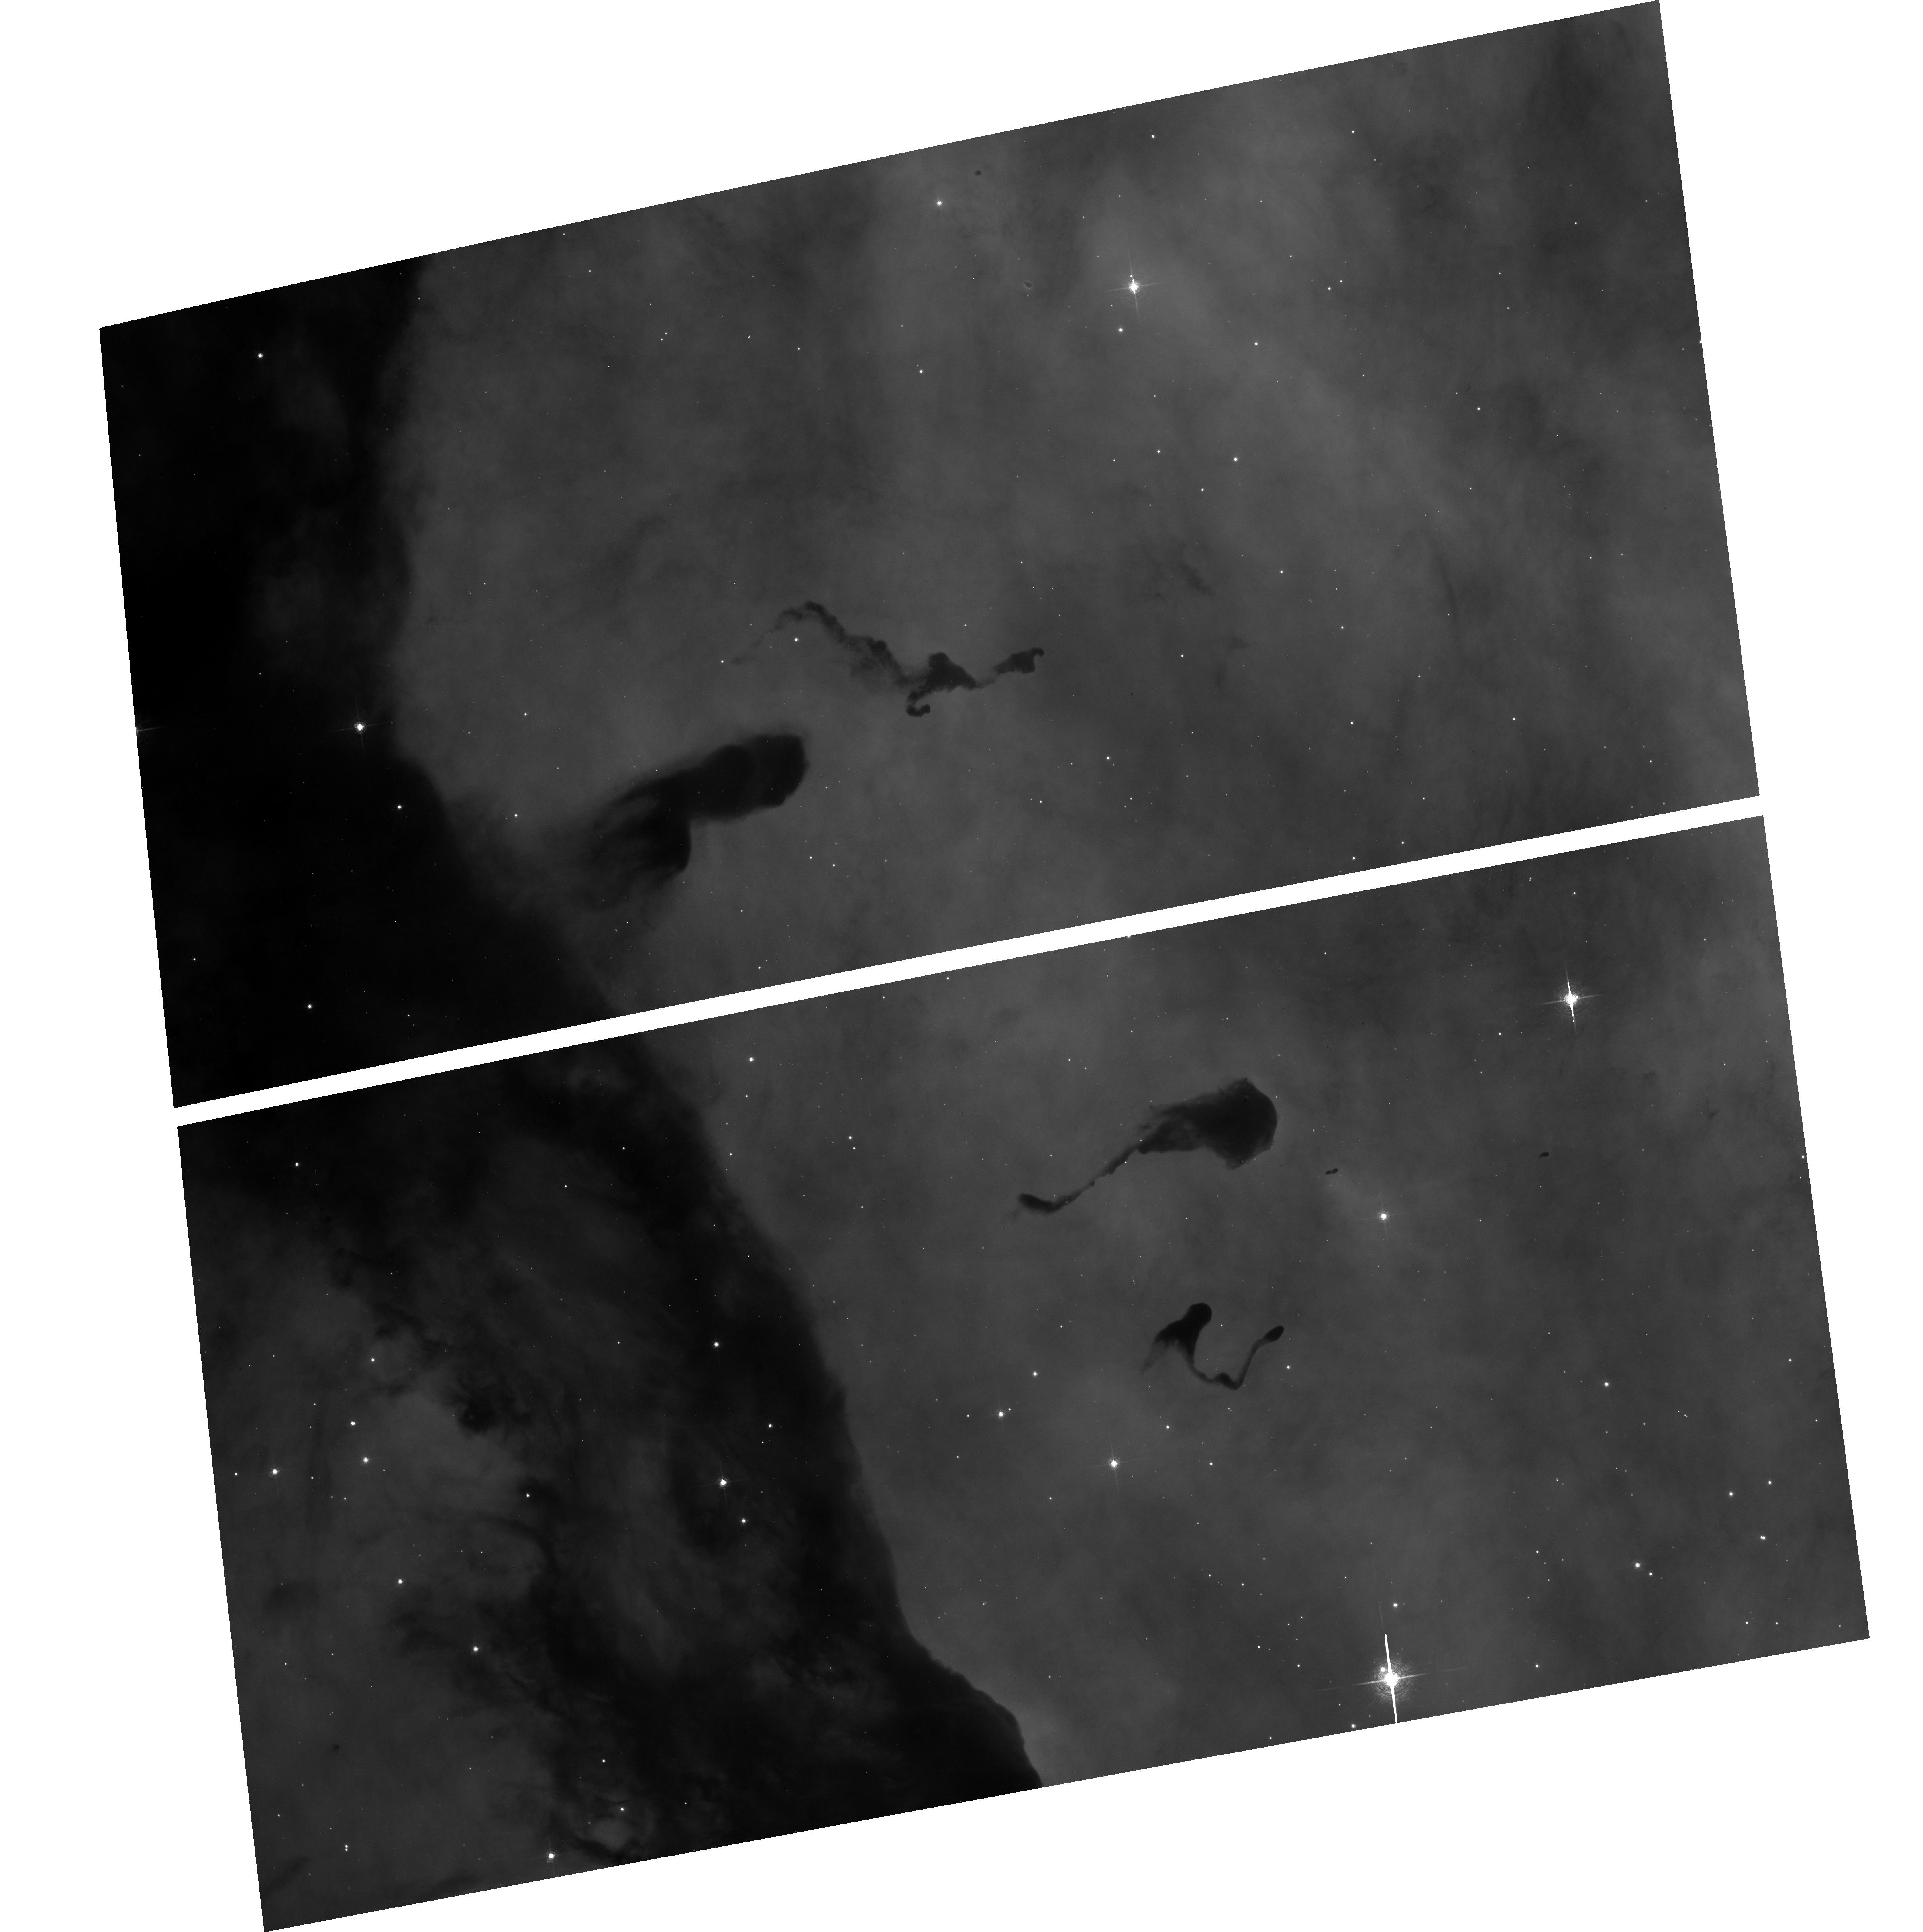
Target: N3372-POS20
Instrument: ACS/WFC
Filter: F658N
Exposure: 15 min
Observation ID: hst_13791_a2_acs_wfc_f658n_jcn0a2

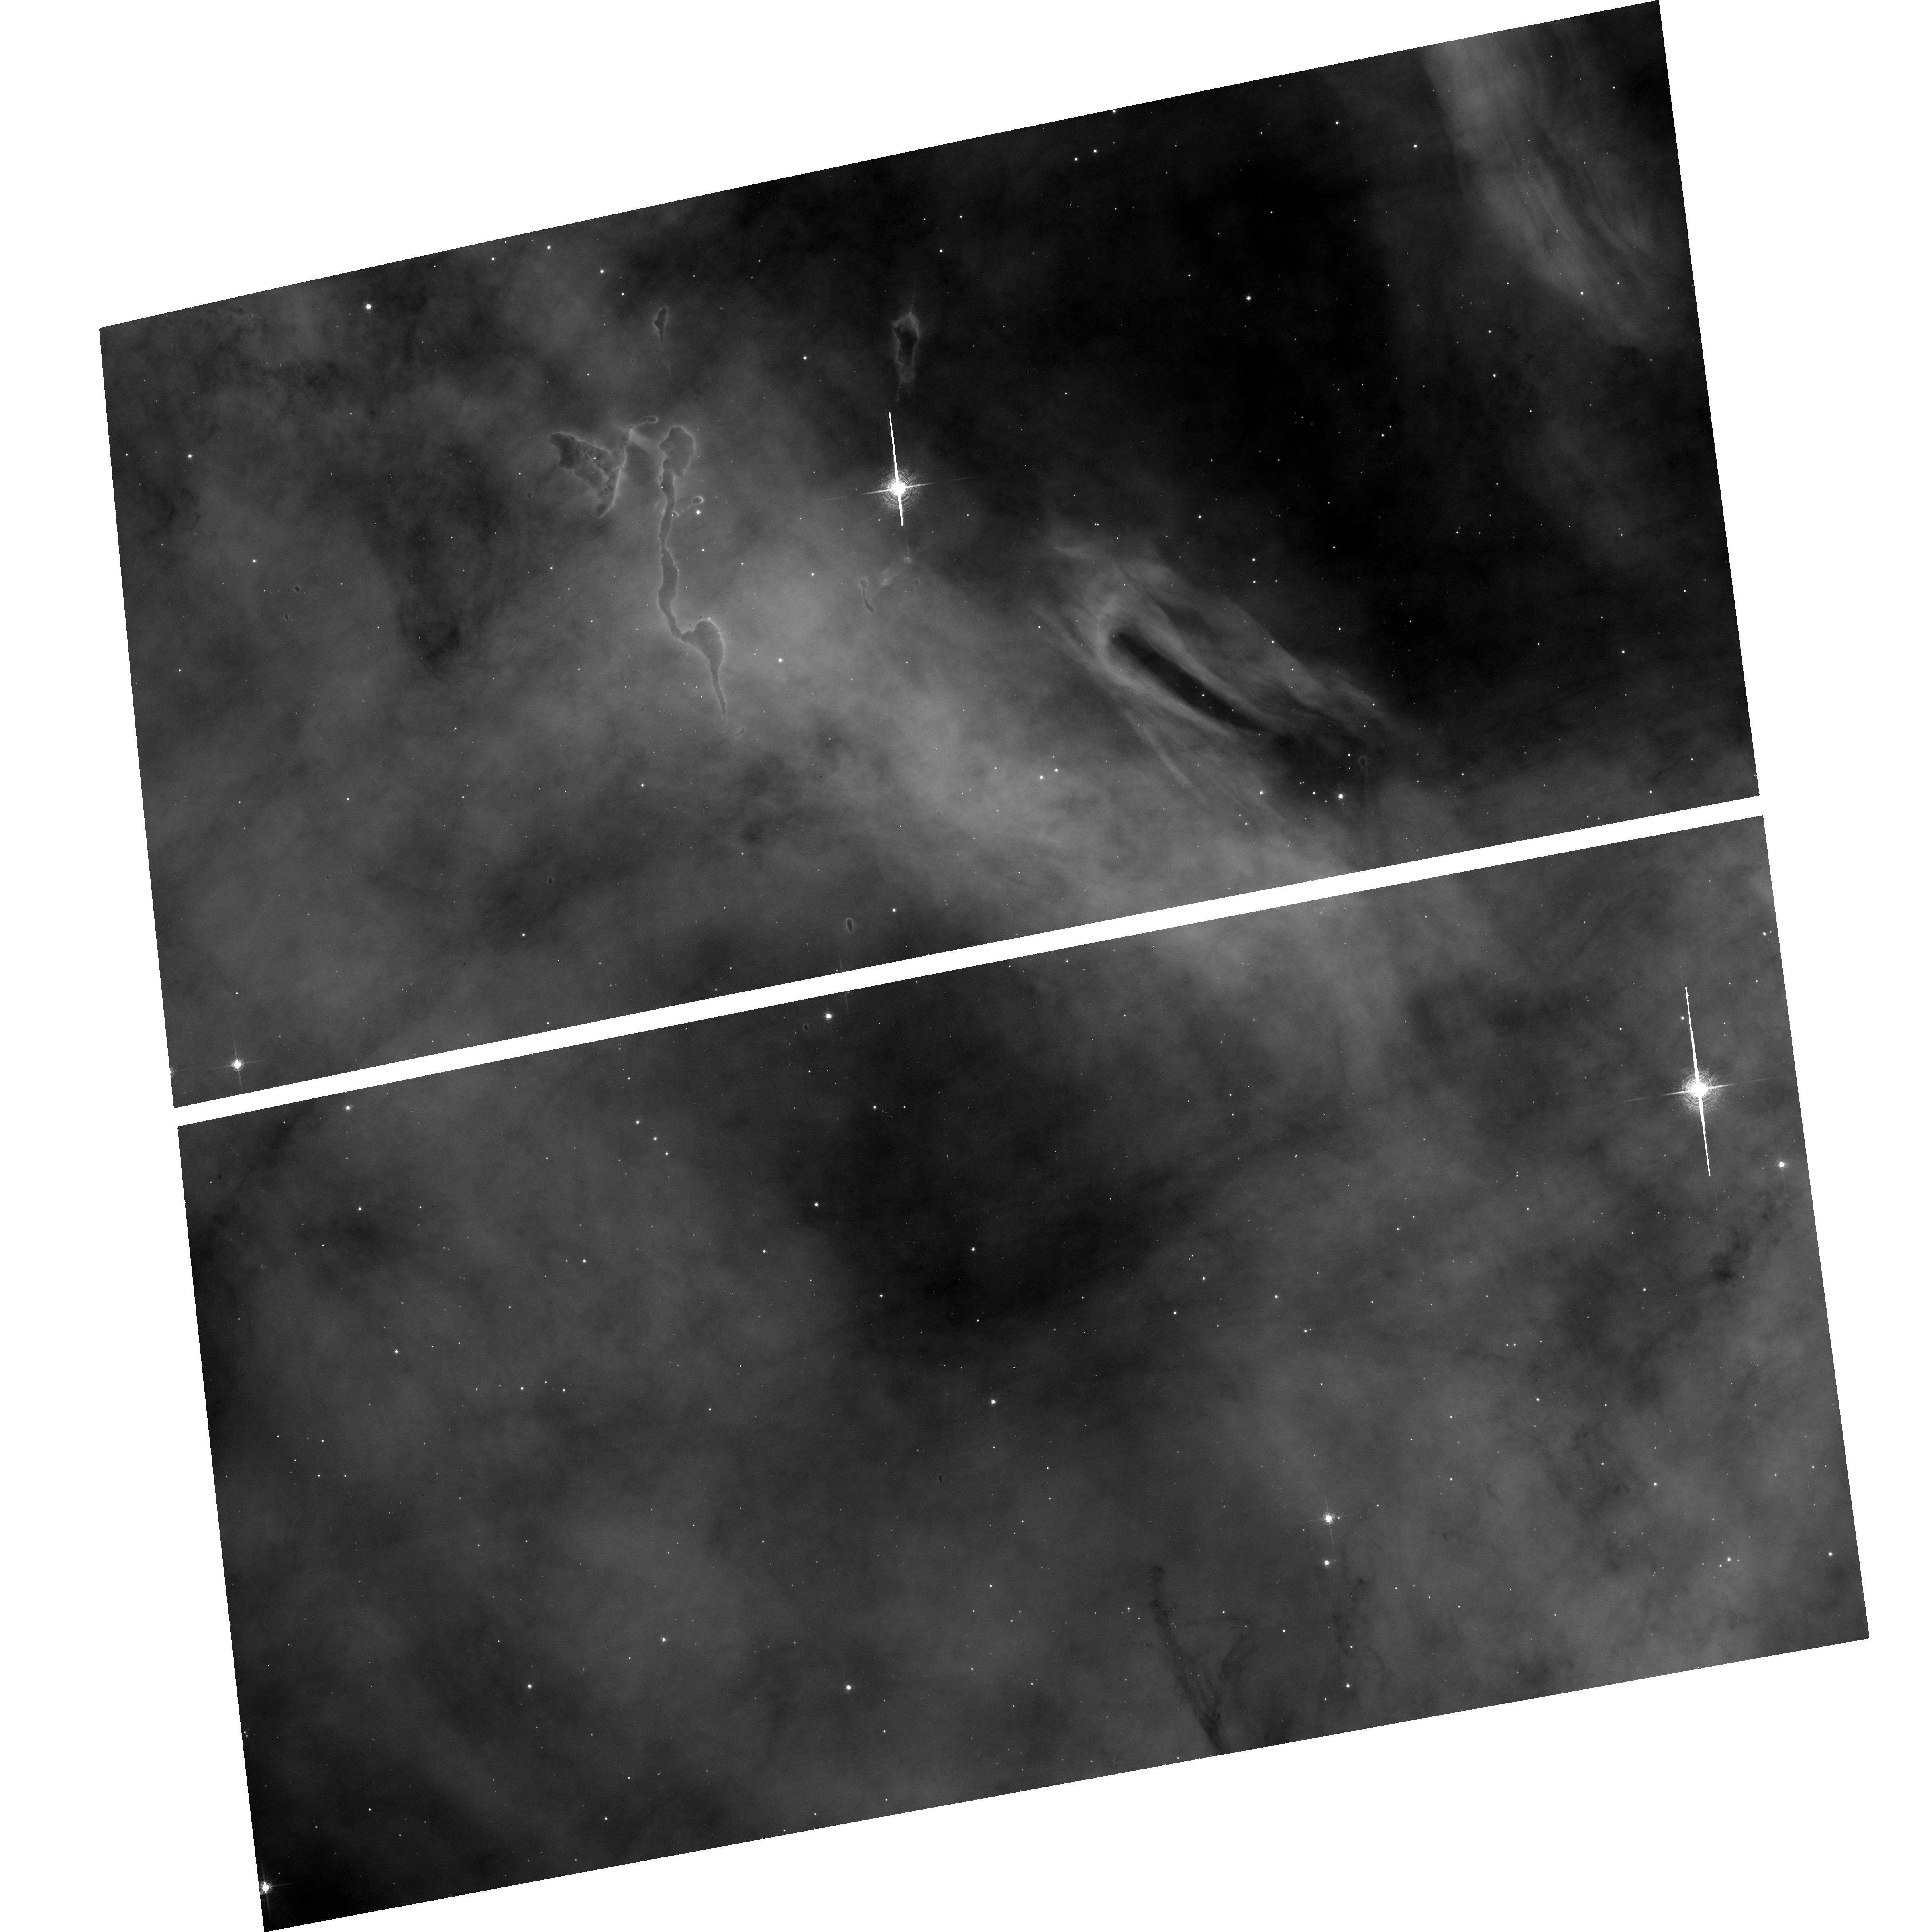
Target: N3372-POS22
Instrument: ACS/WFC
Filter: F658N
Exposure: 19 min
Observation ID: hst_13791_a4_acs_wfc_f658n_jcn0a4

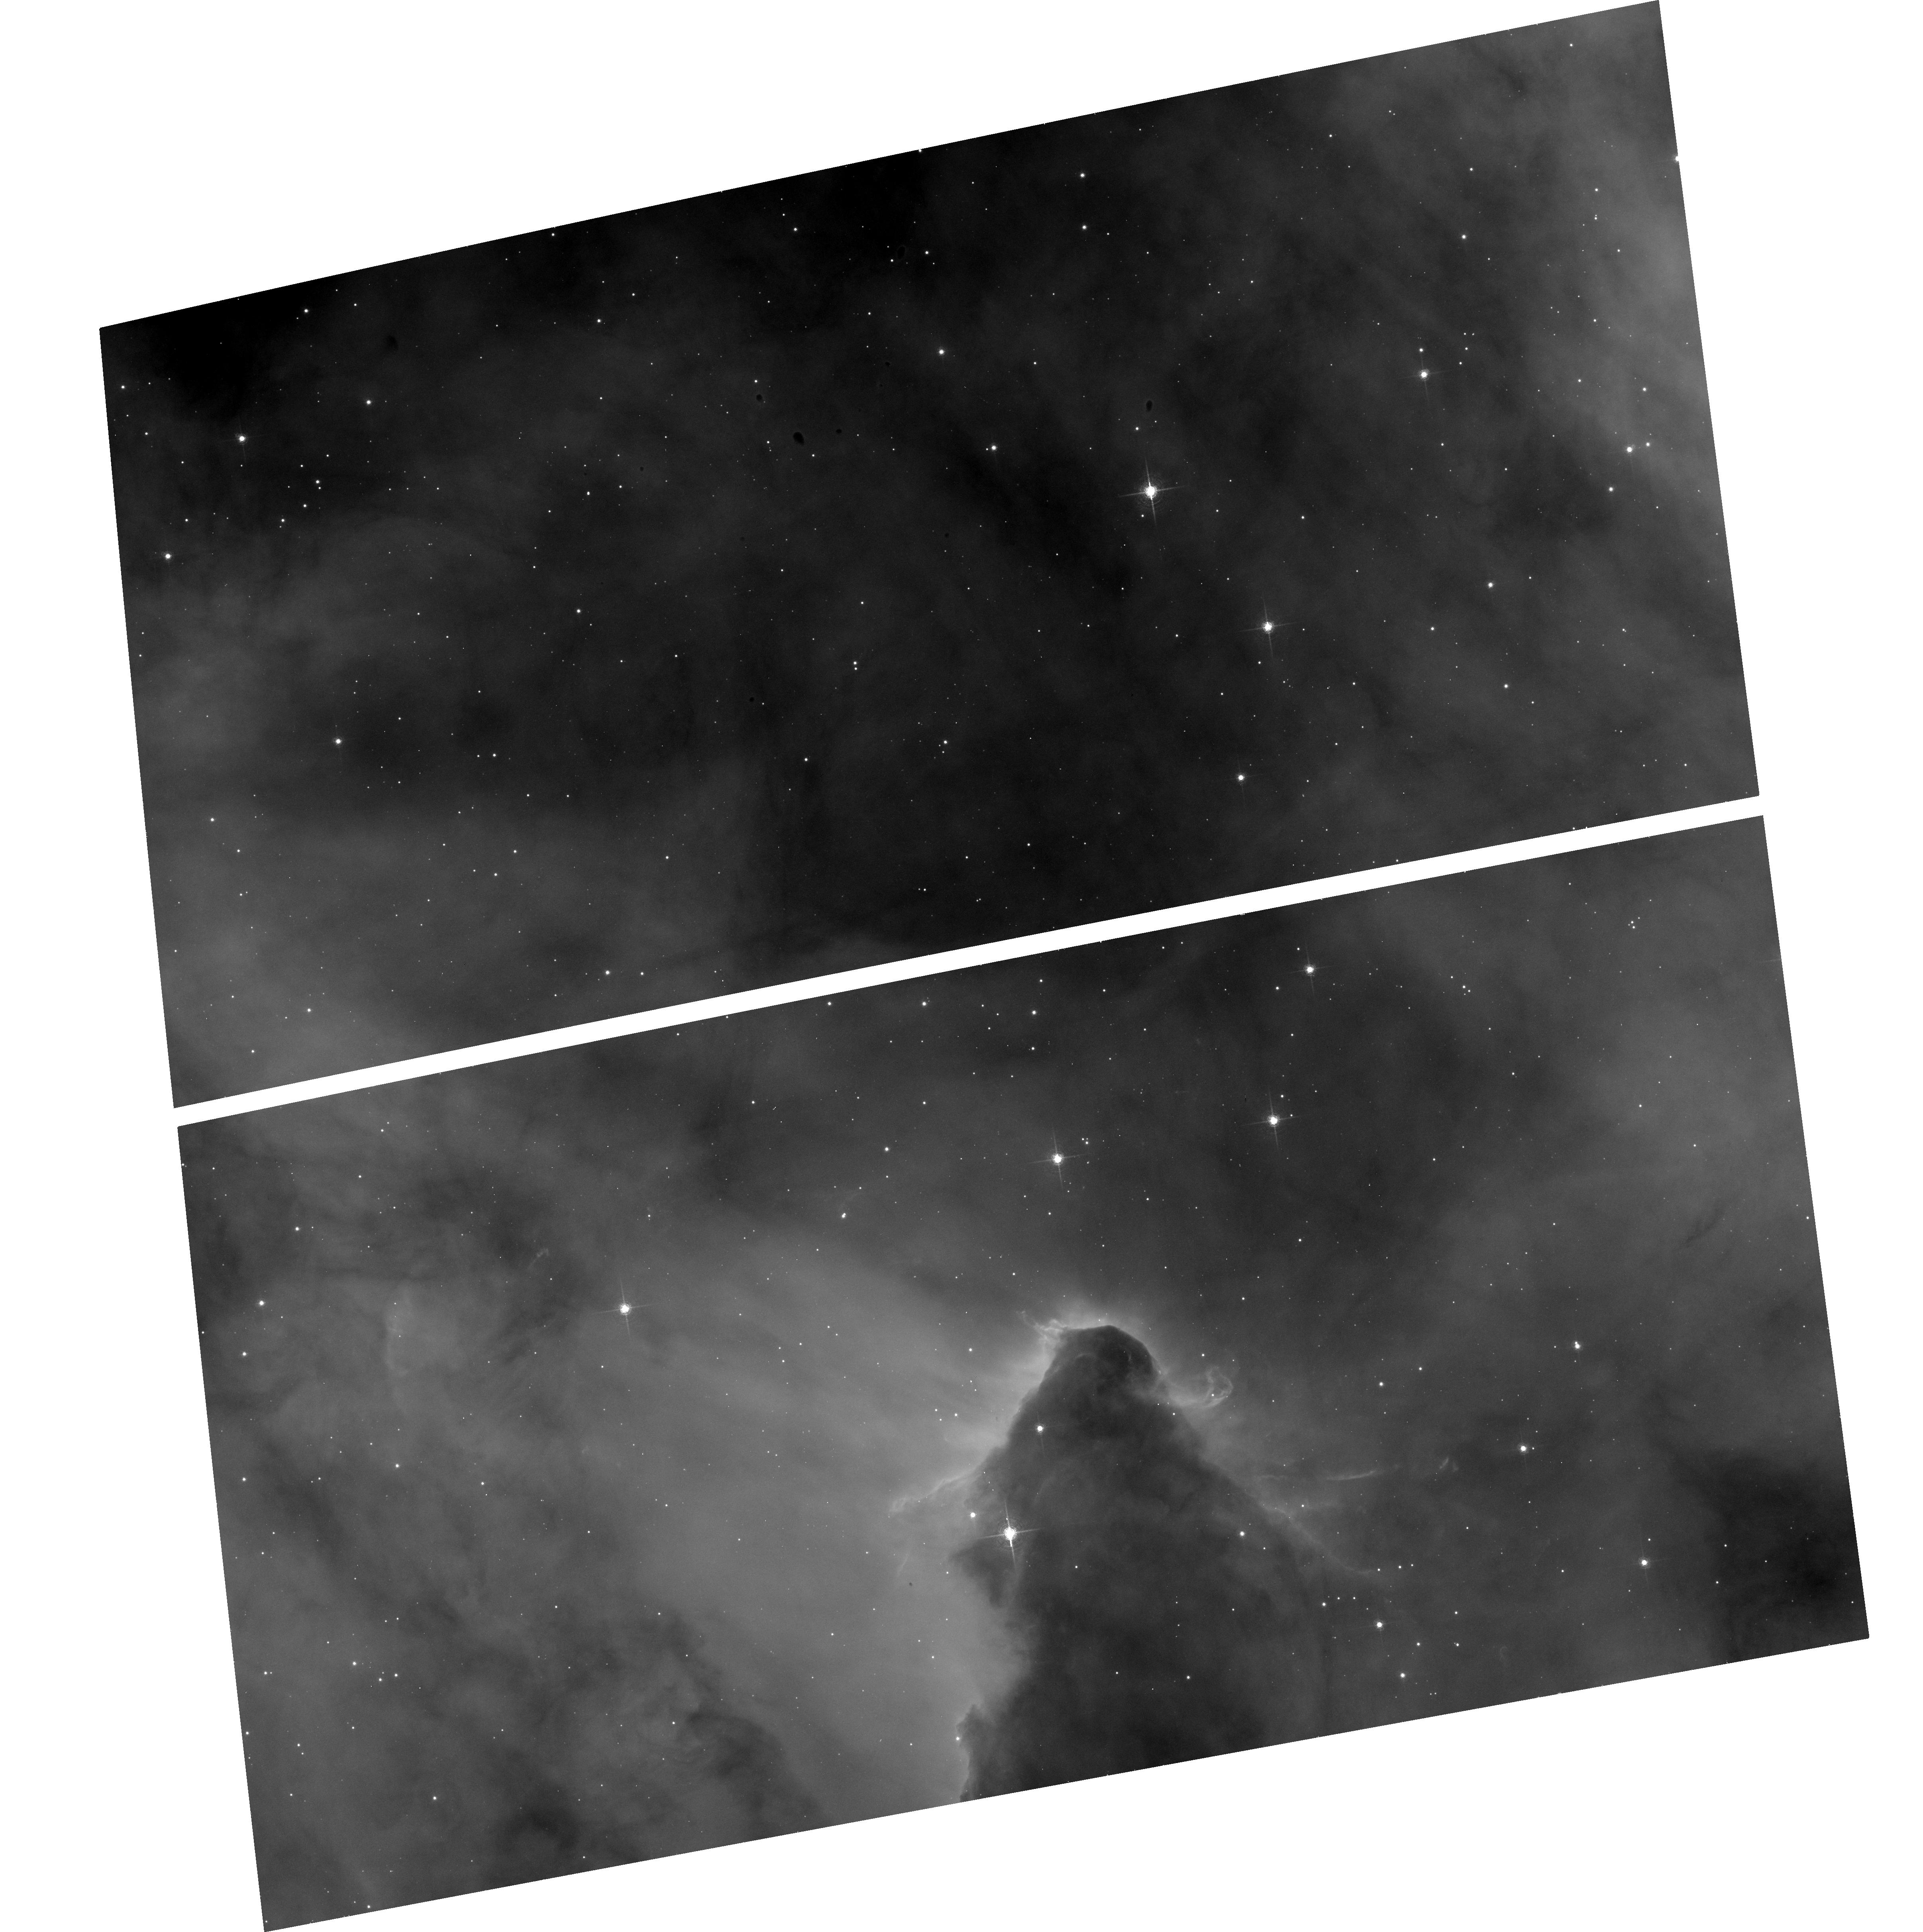
Target: N3372-POS21
Instrument: ACS/WFC
Filter: F658N
Exposure: 15 min
Observation ID: hst_13791_a3_acs_wfc_f658n_jcn0a3

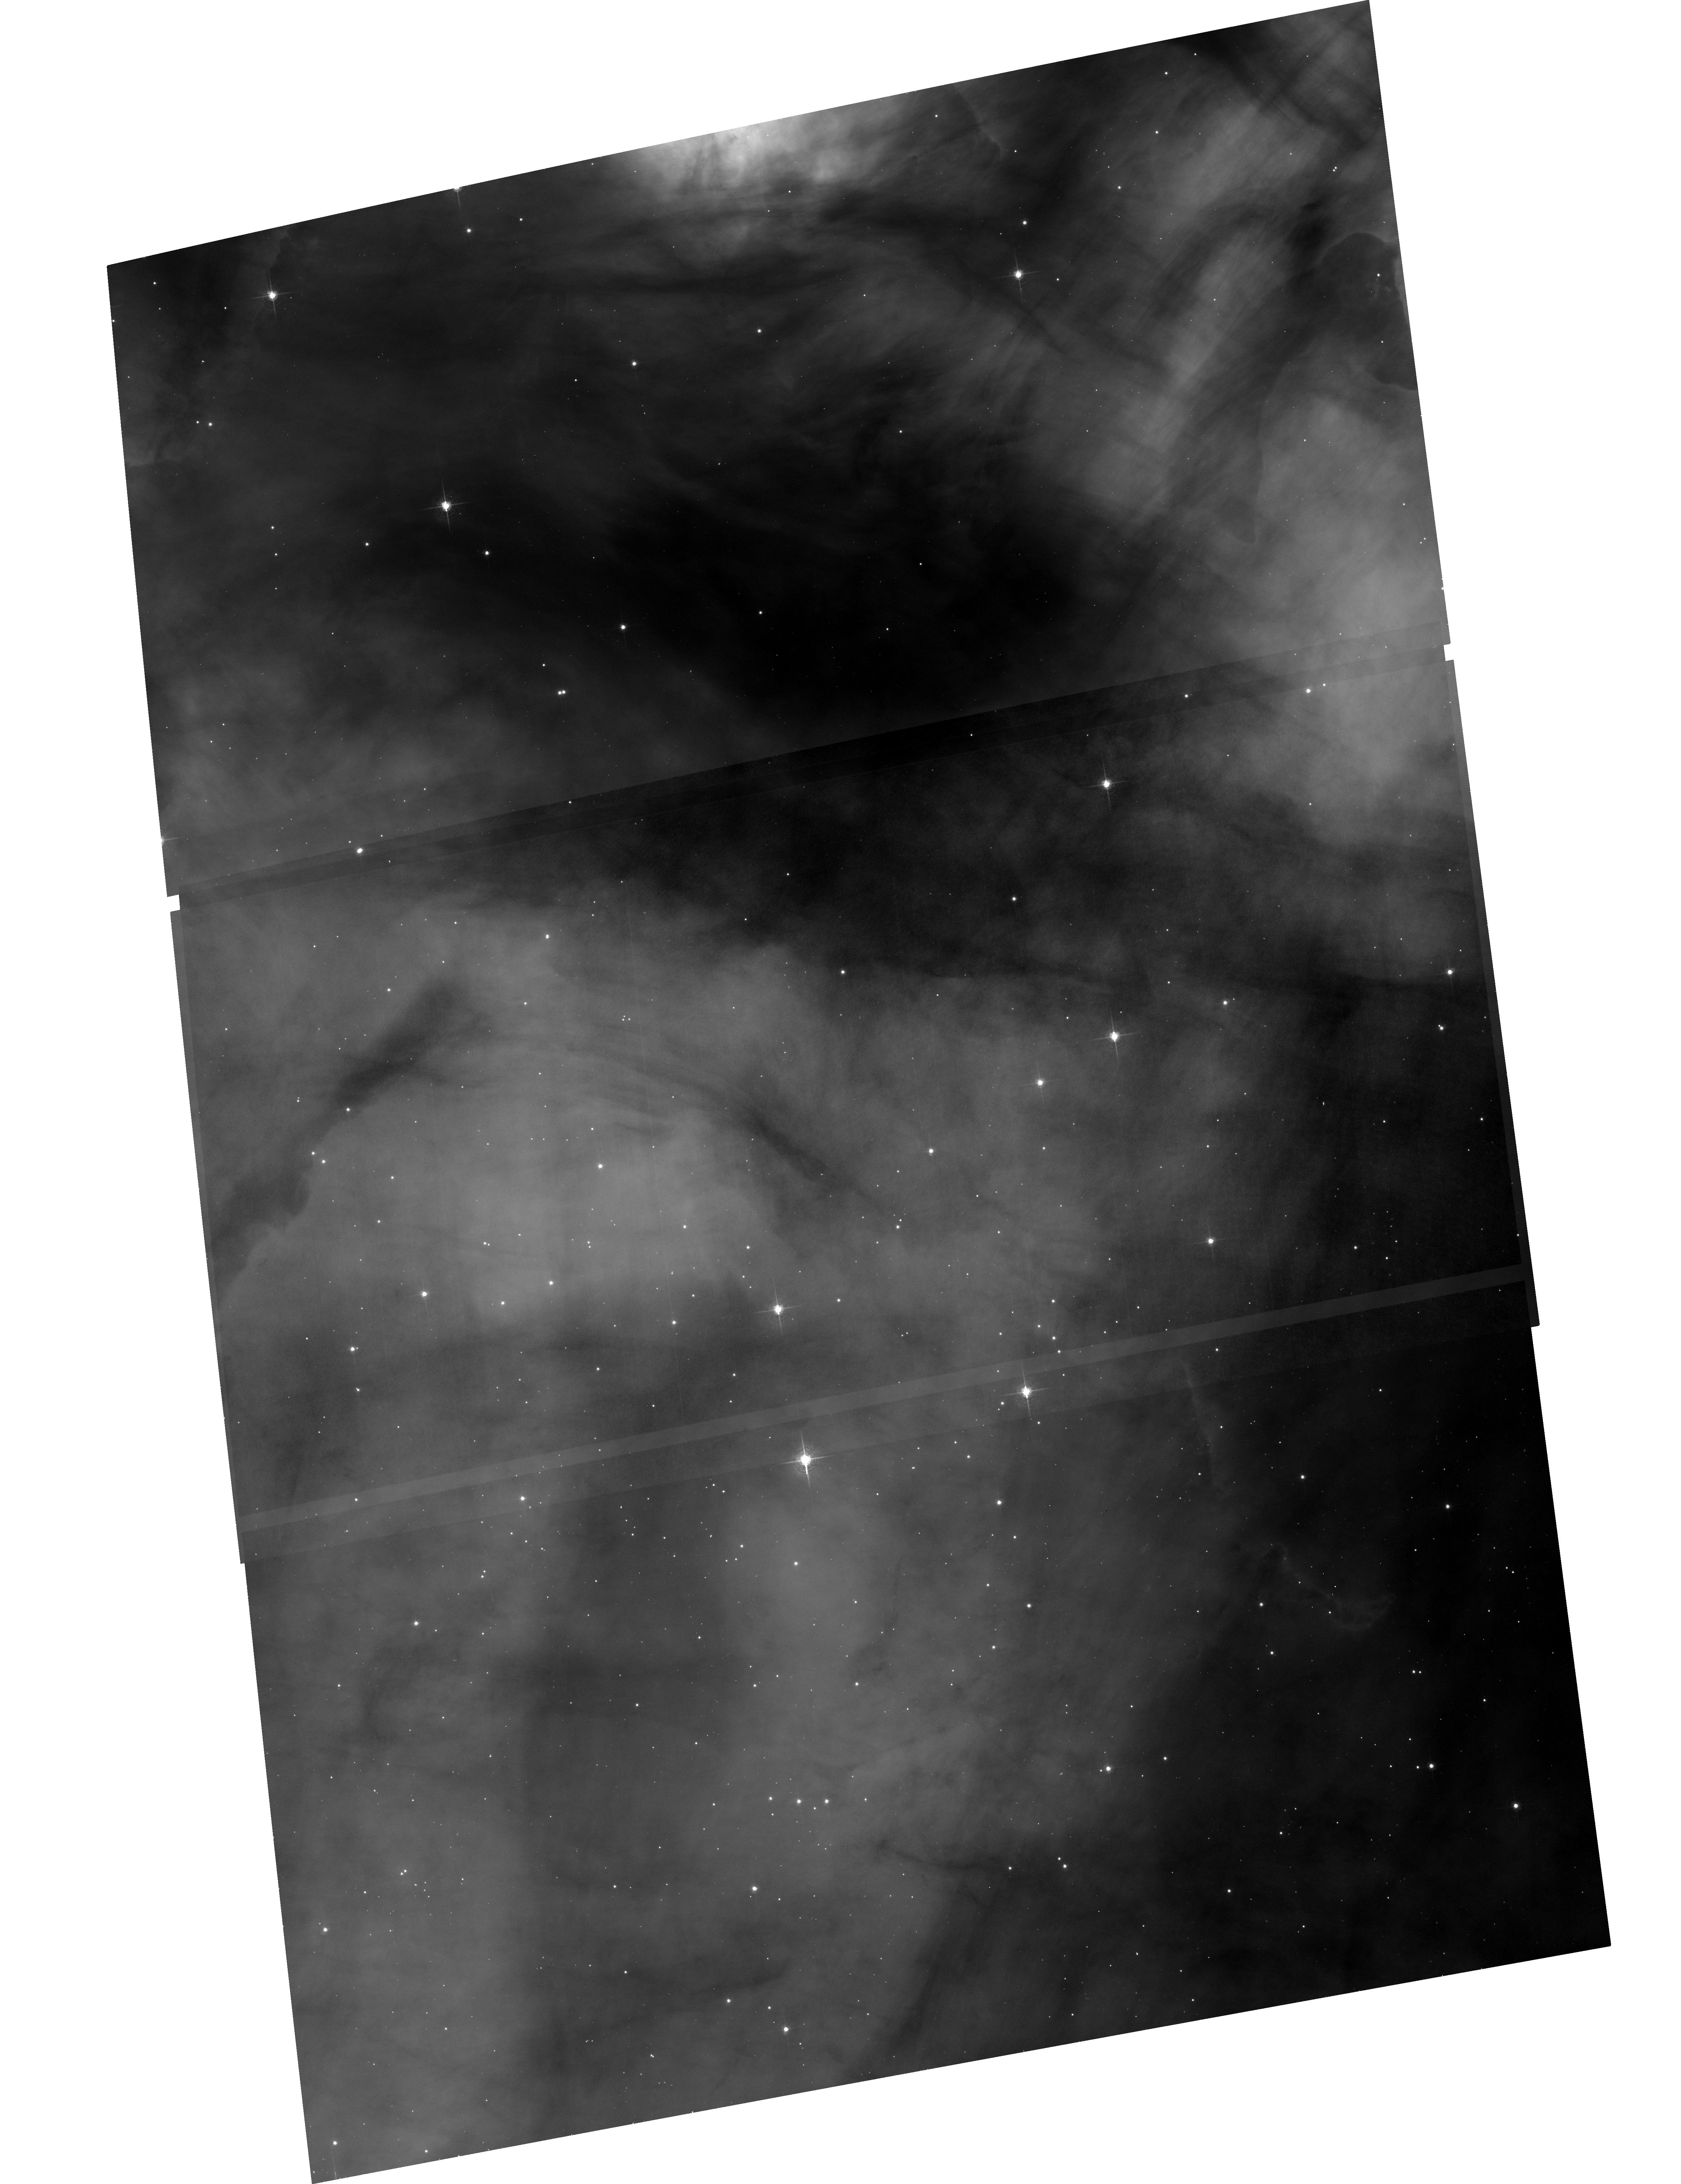
Target: N3372-POS24
Instrument: ACS/WFC
Filter: F658N
Exposure: 37 min
Observation ID: hst_13791_05_acs_wfc_f658n_jcn005

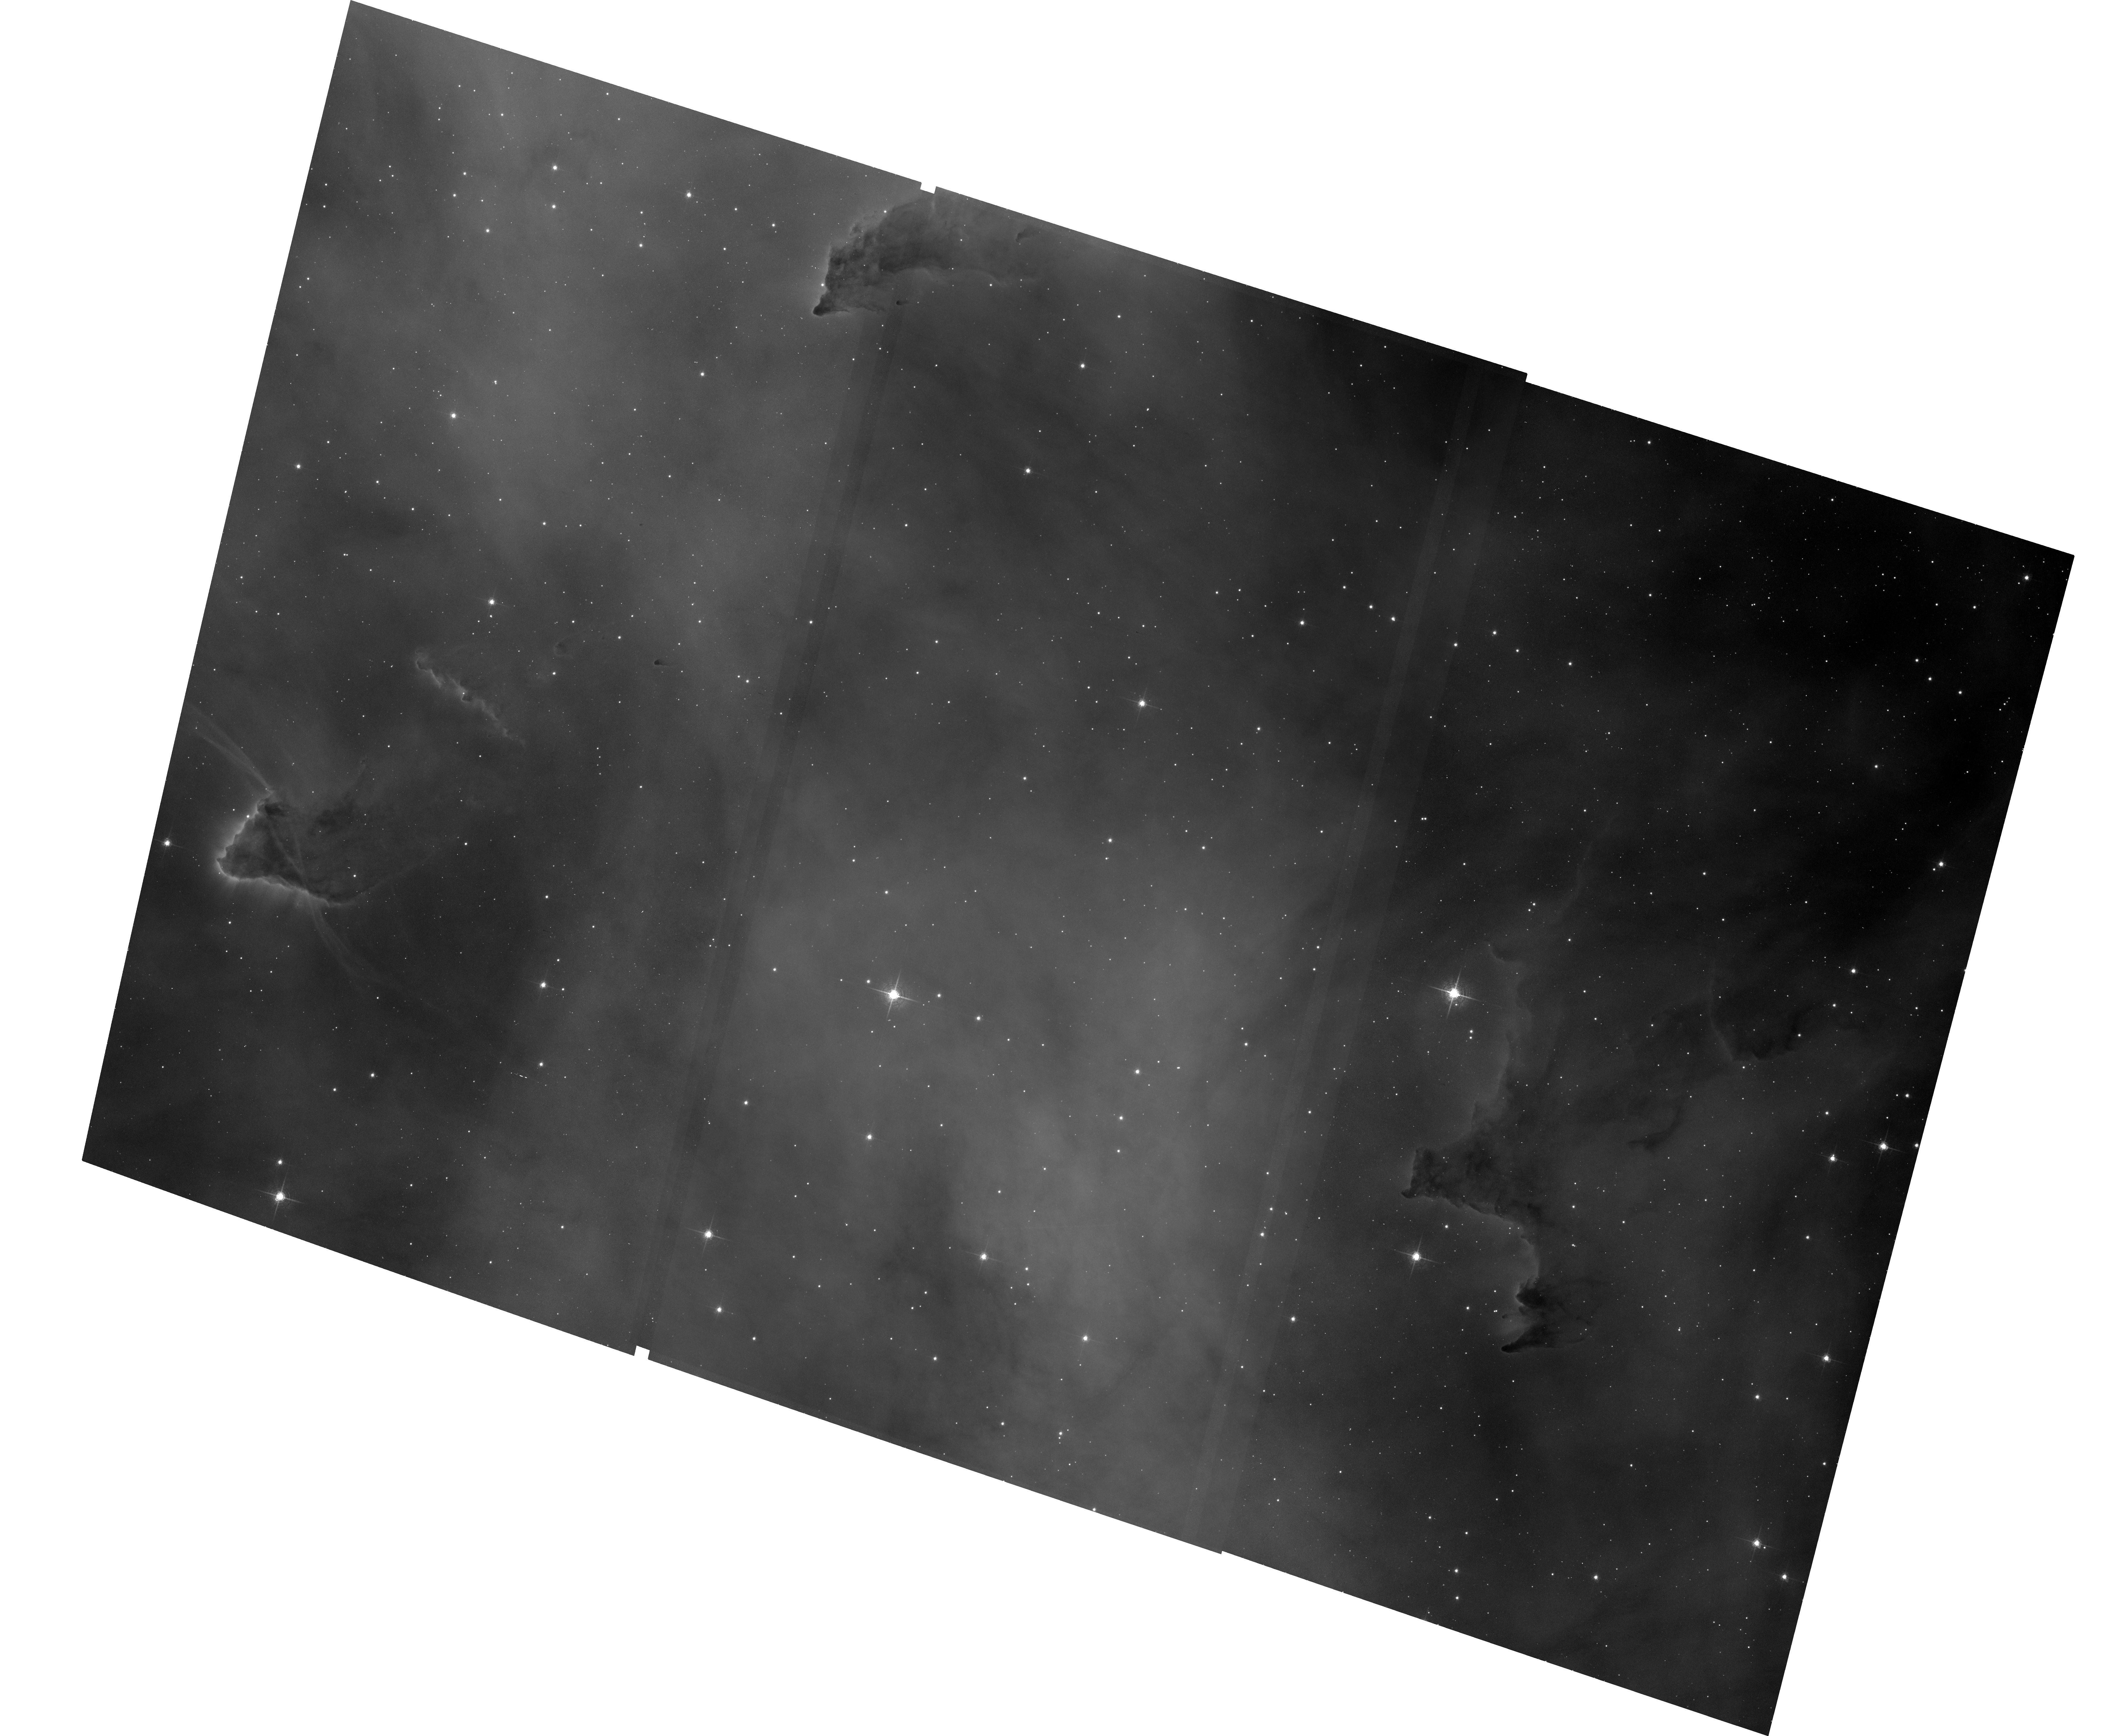
Target: N3372-POS28
Instrument: ACS/WFC
Filter: F658N
Exposure: 37 min
Observation ID: hst_13791_12_acs_wfc_f658n_jcn012

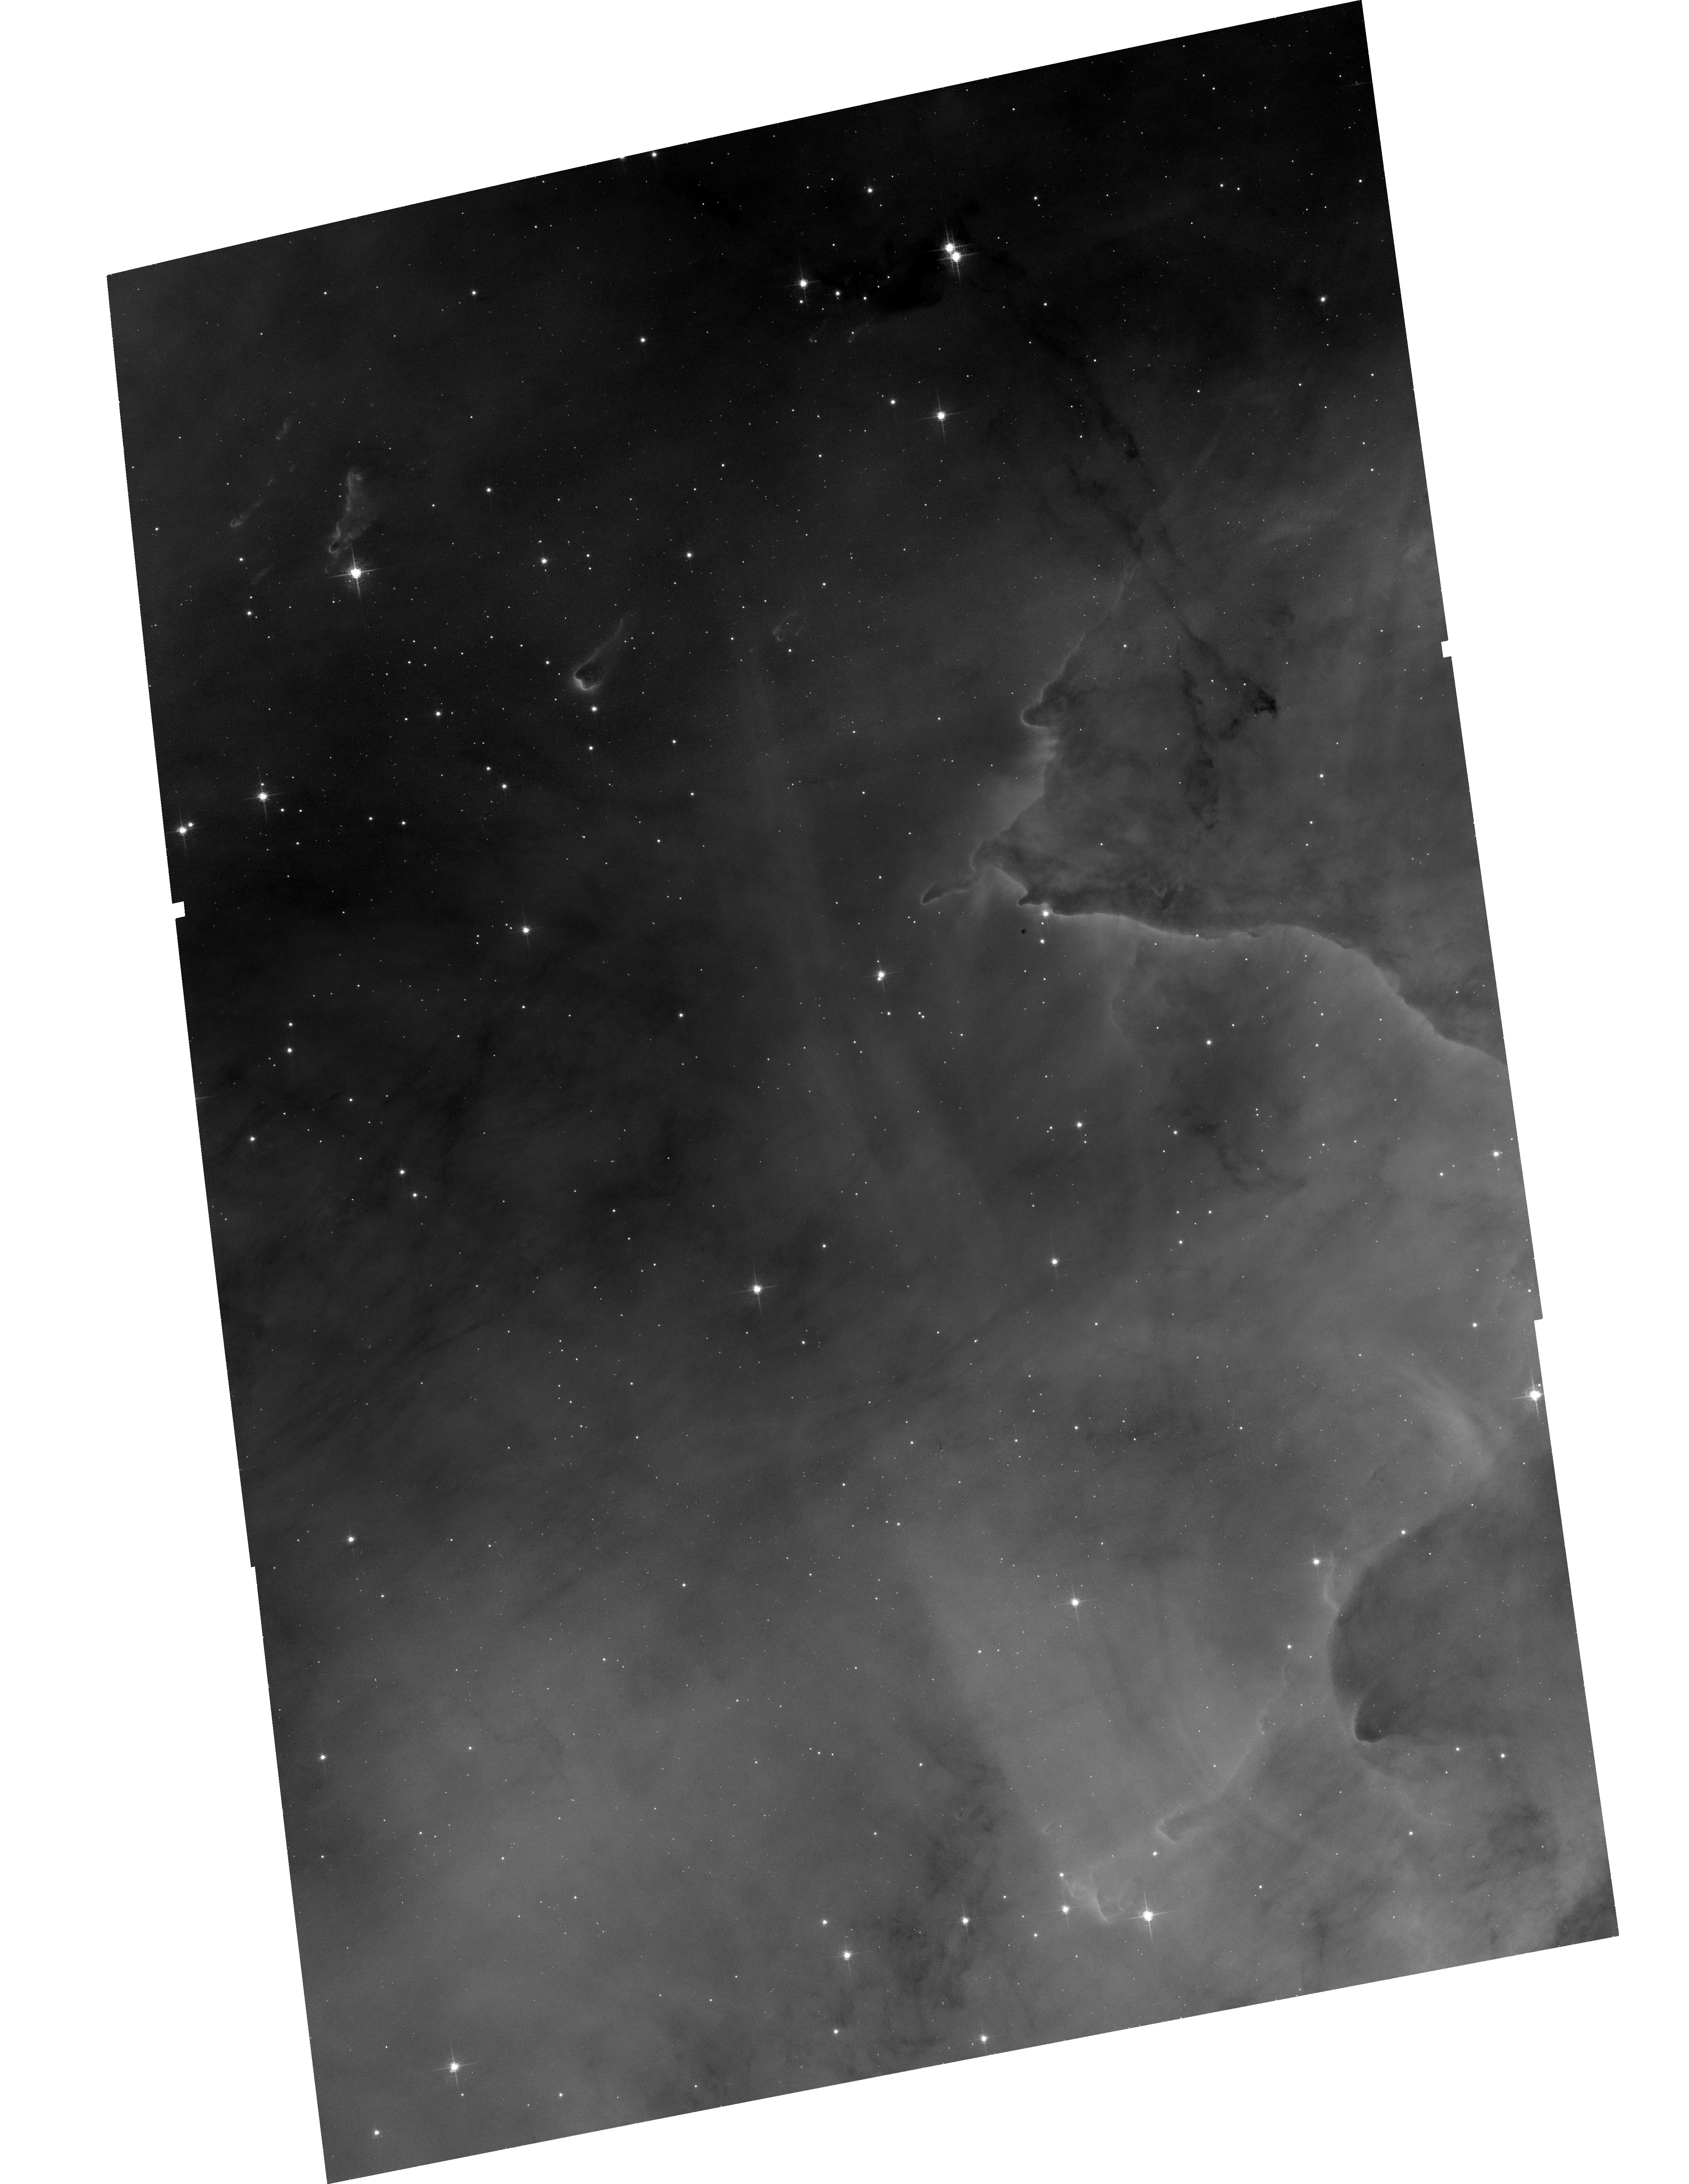
Target: N3372-POS19
Instrument: ACS/WFC
Filter: F658N
Exposure: 37 min
Observation ID: hst_13791_a0_acs_wfc_f658n_jcn0a0

A Time-Lapse Movie of the Kinematics Across the Carina Nebula with ACS (PI: Smith, Nathan)

In HST cycles 13 and 14, we conducted an ACS H-alpha imaging survey of the Carina Nebula that covered 540 square arcminutes, concentrating on the two 2-3 Myr old central massive star clusters and several surrounding regions with propagating massive star formation. Now we aim to duplicate our previous program with the same filter and instrument in order to measure proper motions over a 9-10 year time baseline. These observations have two chief goals: (1) We will measure proper motions of the 40 jets discovered in our previous survey (anything moving faster than the sound speed in ionized gas), in order to measure their ages and transverse velocities, plus motions of a number of prominent shock structures. Combining the proper motions with spectra will reveal their true 3D kinematics and mass-loss histories. (2) We will measure the proper motions of all stellar point sources with luminosities above roughly 1 Msun and transverse motion faster than about 3 km/s. Combining this with ground-based spectra (mostly for O, B, and A stars) will provide a 3D kinematic map of the stars over a range of initial masses. This will easily identify any runaway massive stars, but will also track the slower collective motion of sub-clusters. Because Carina is at only 2.3 kpc, this will yield the most complete census of global stellar kinematics in a massive OB association - in one which is caught at such a young age that the "cluster of clusters" still bears the kinematic imprint of propagating star formation. The detailed kinematics will allow the first definitive test of whether the distributed generations of stars were actually triggered by the feedback from the central clusters.